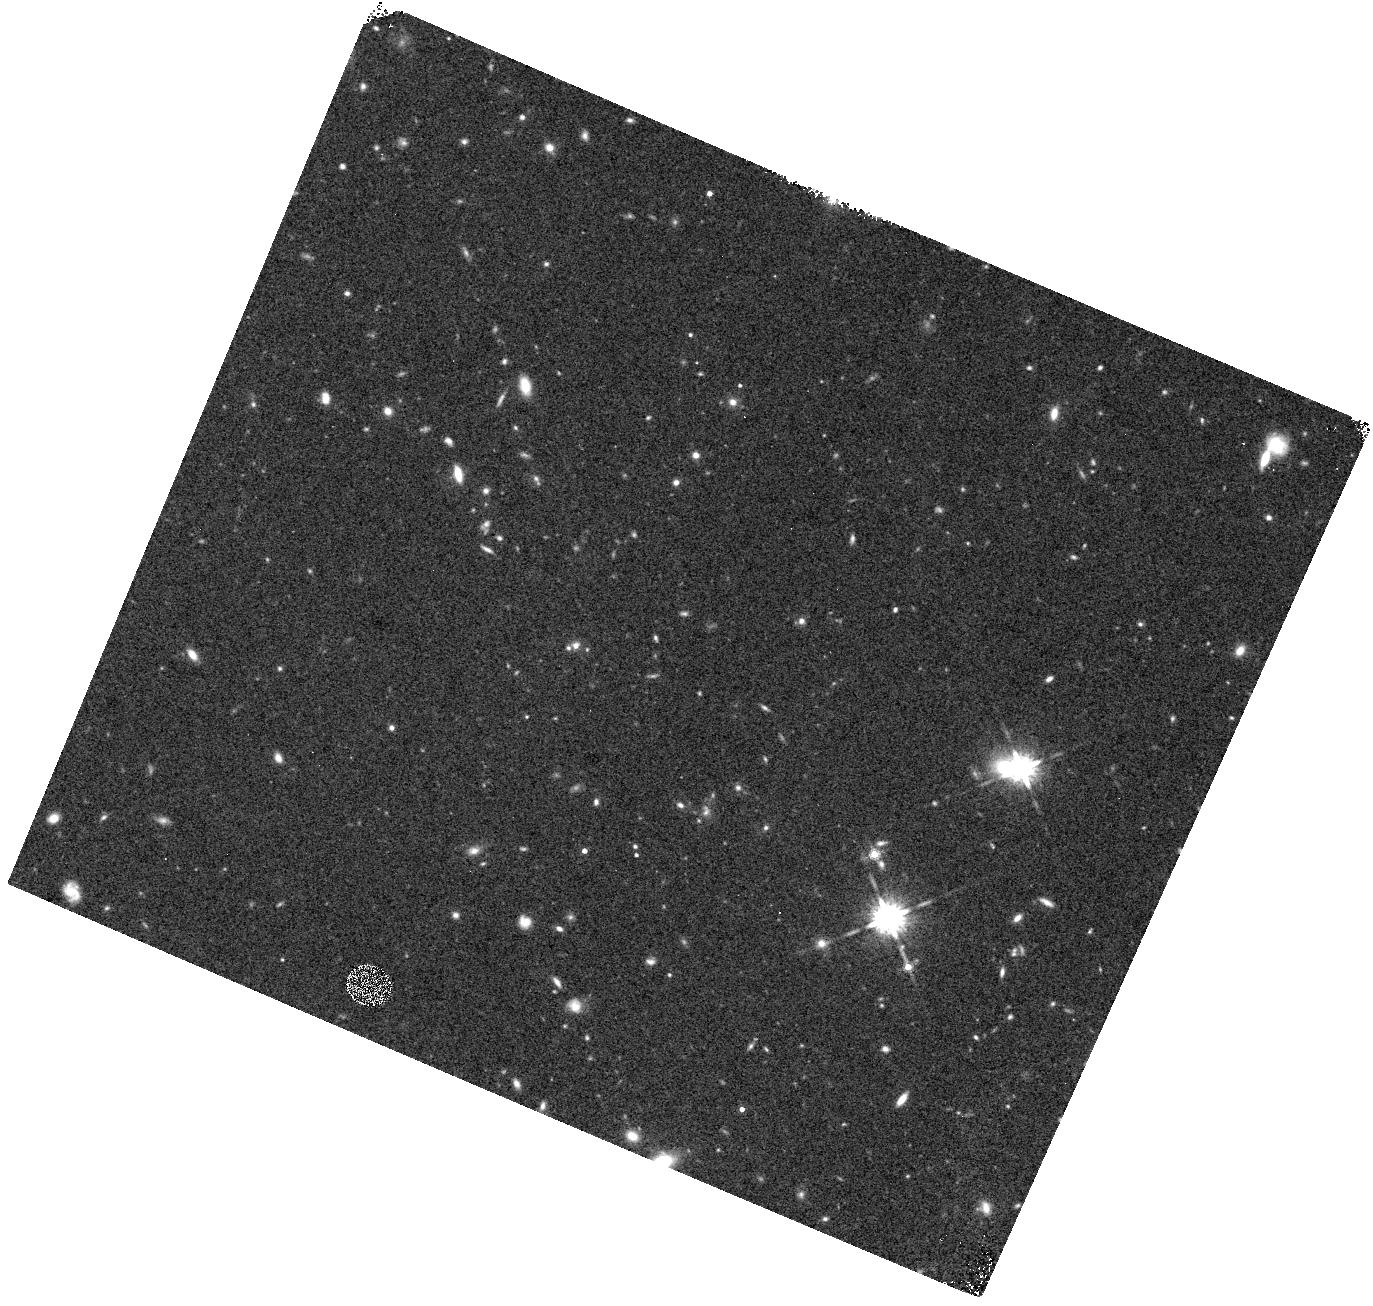
Target: field at RA 161.978°, Dec 12.092°
Instrument: WFC3/IR
Filter: F160W
Exposure: 22 min
Observation ID: hst_12286_07_wfc3_ir_f160w_ibl707

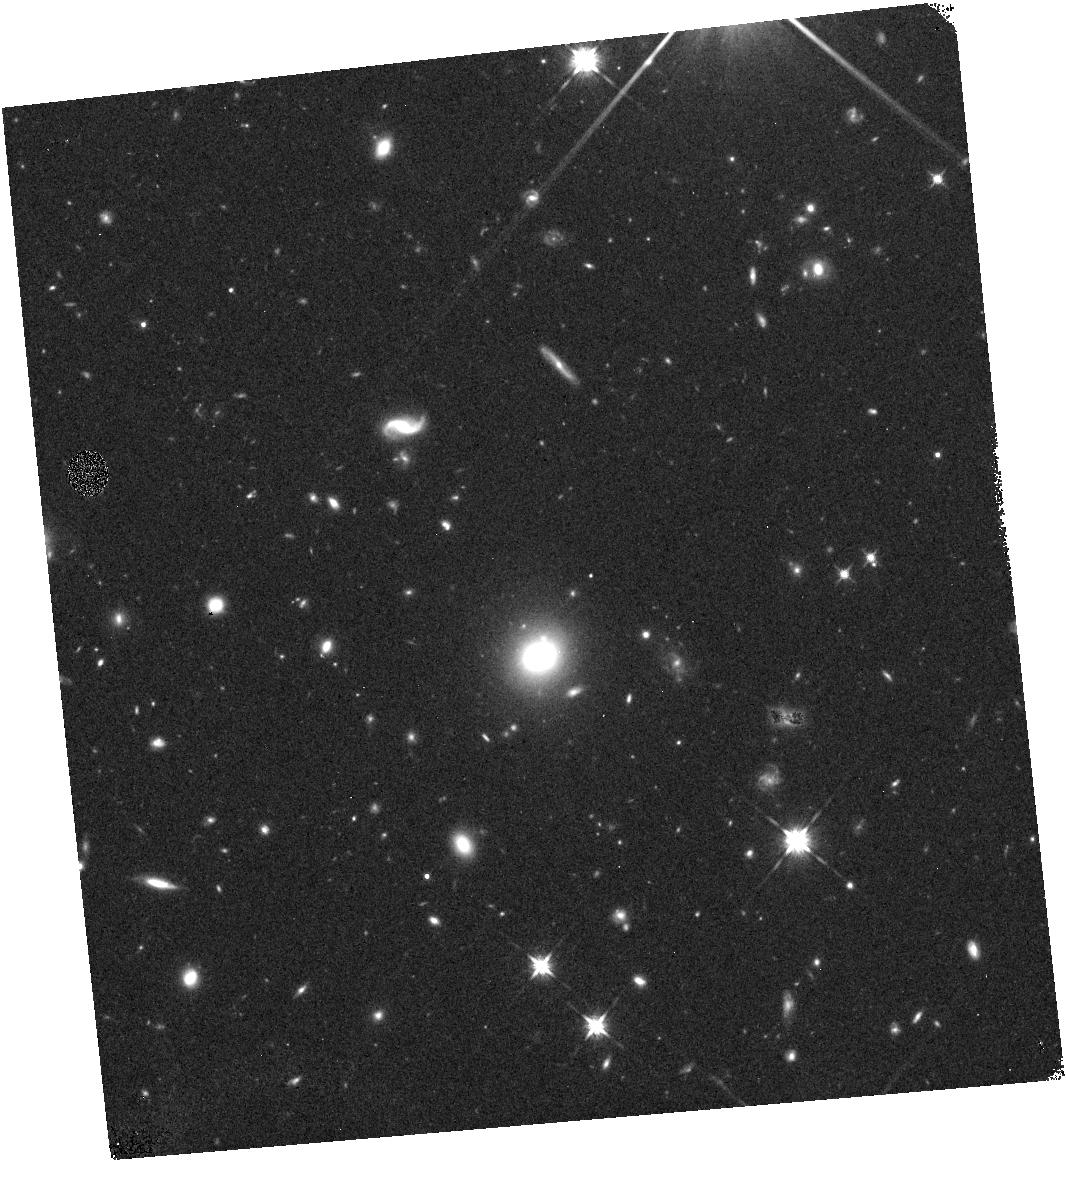
Target: field at RA 356.594°, Dec -0.360°
Instrument: WFC3/IR
Filter: F125W
Exposure: 18 min
Observation ID: hst_12286_1m_wfc3_ir_f125w_ibl71m

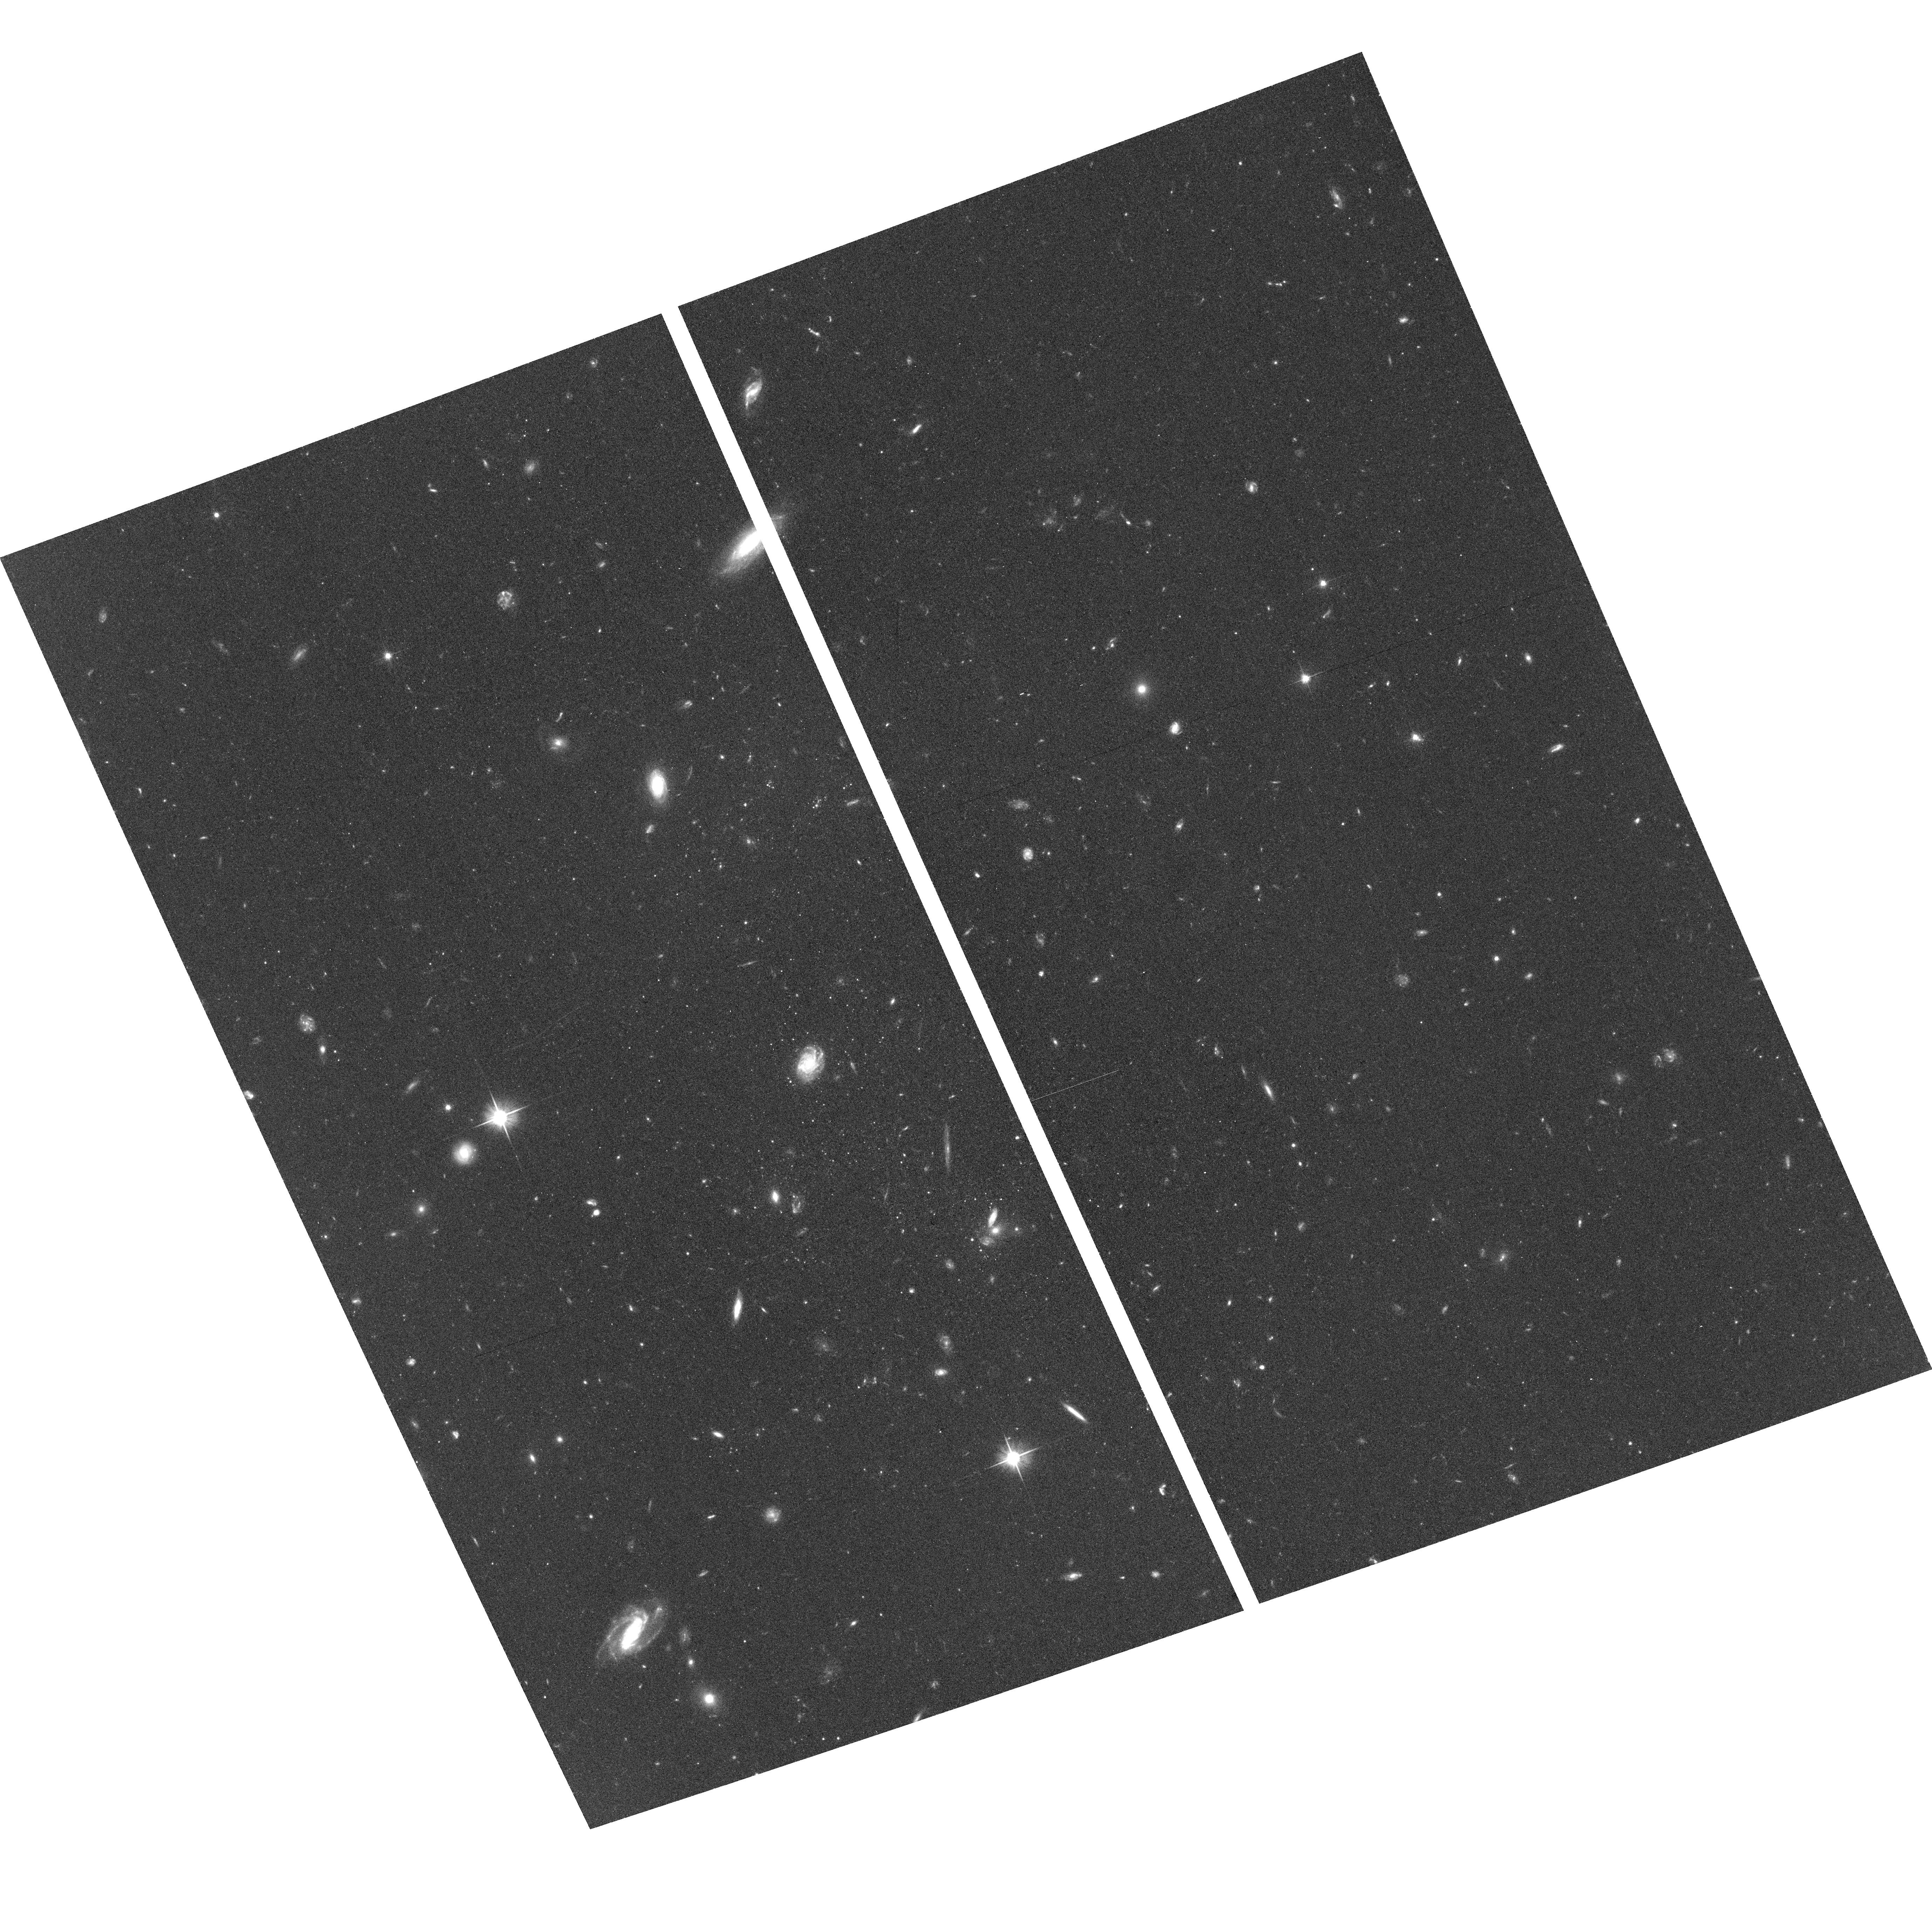
Target: field at RA 161.945°, Dec 12.184°
Instrument: ACS/WFC
Filter: F606W
Exposure: 39 min
Observation ID: hst_12286_06_acs_wfc_f606w_jbl706

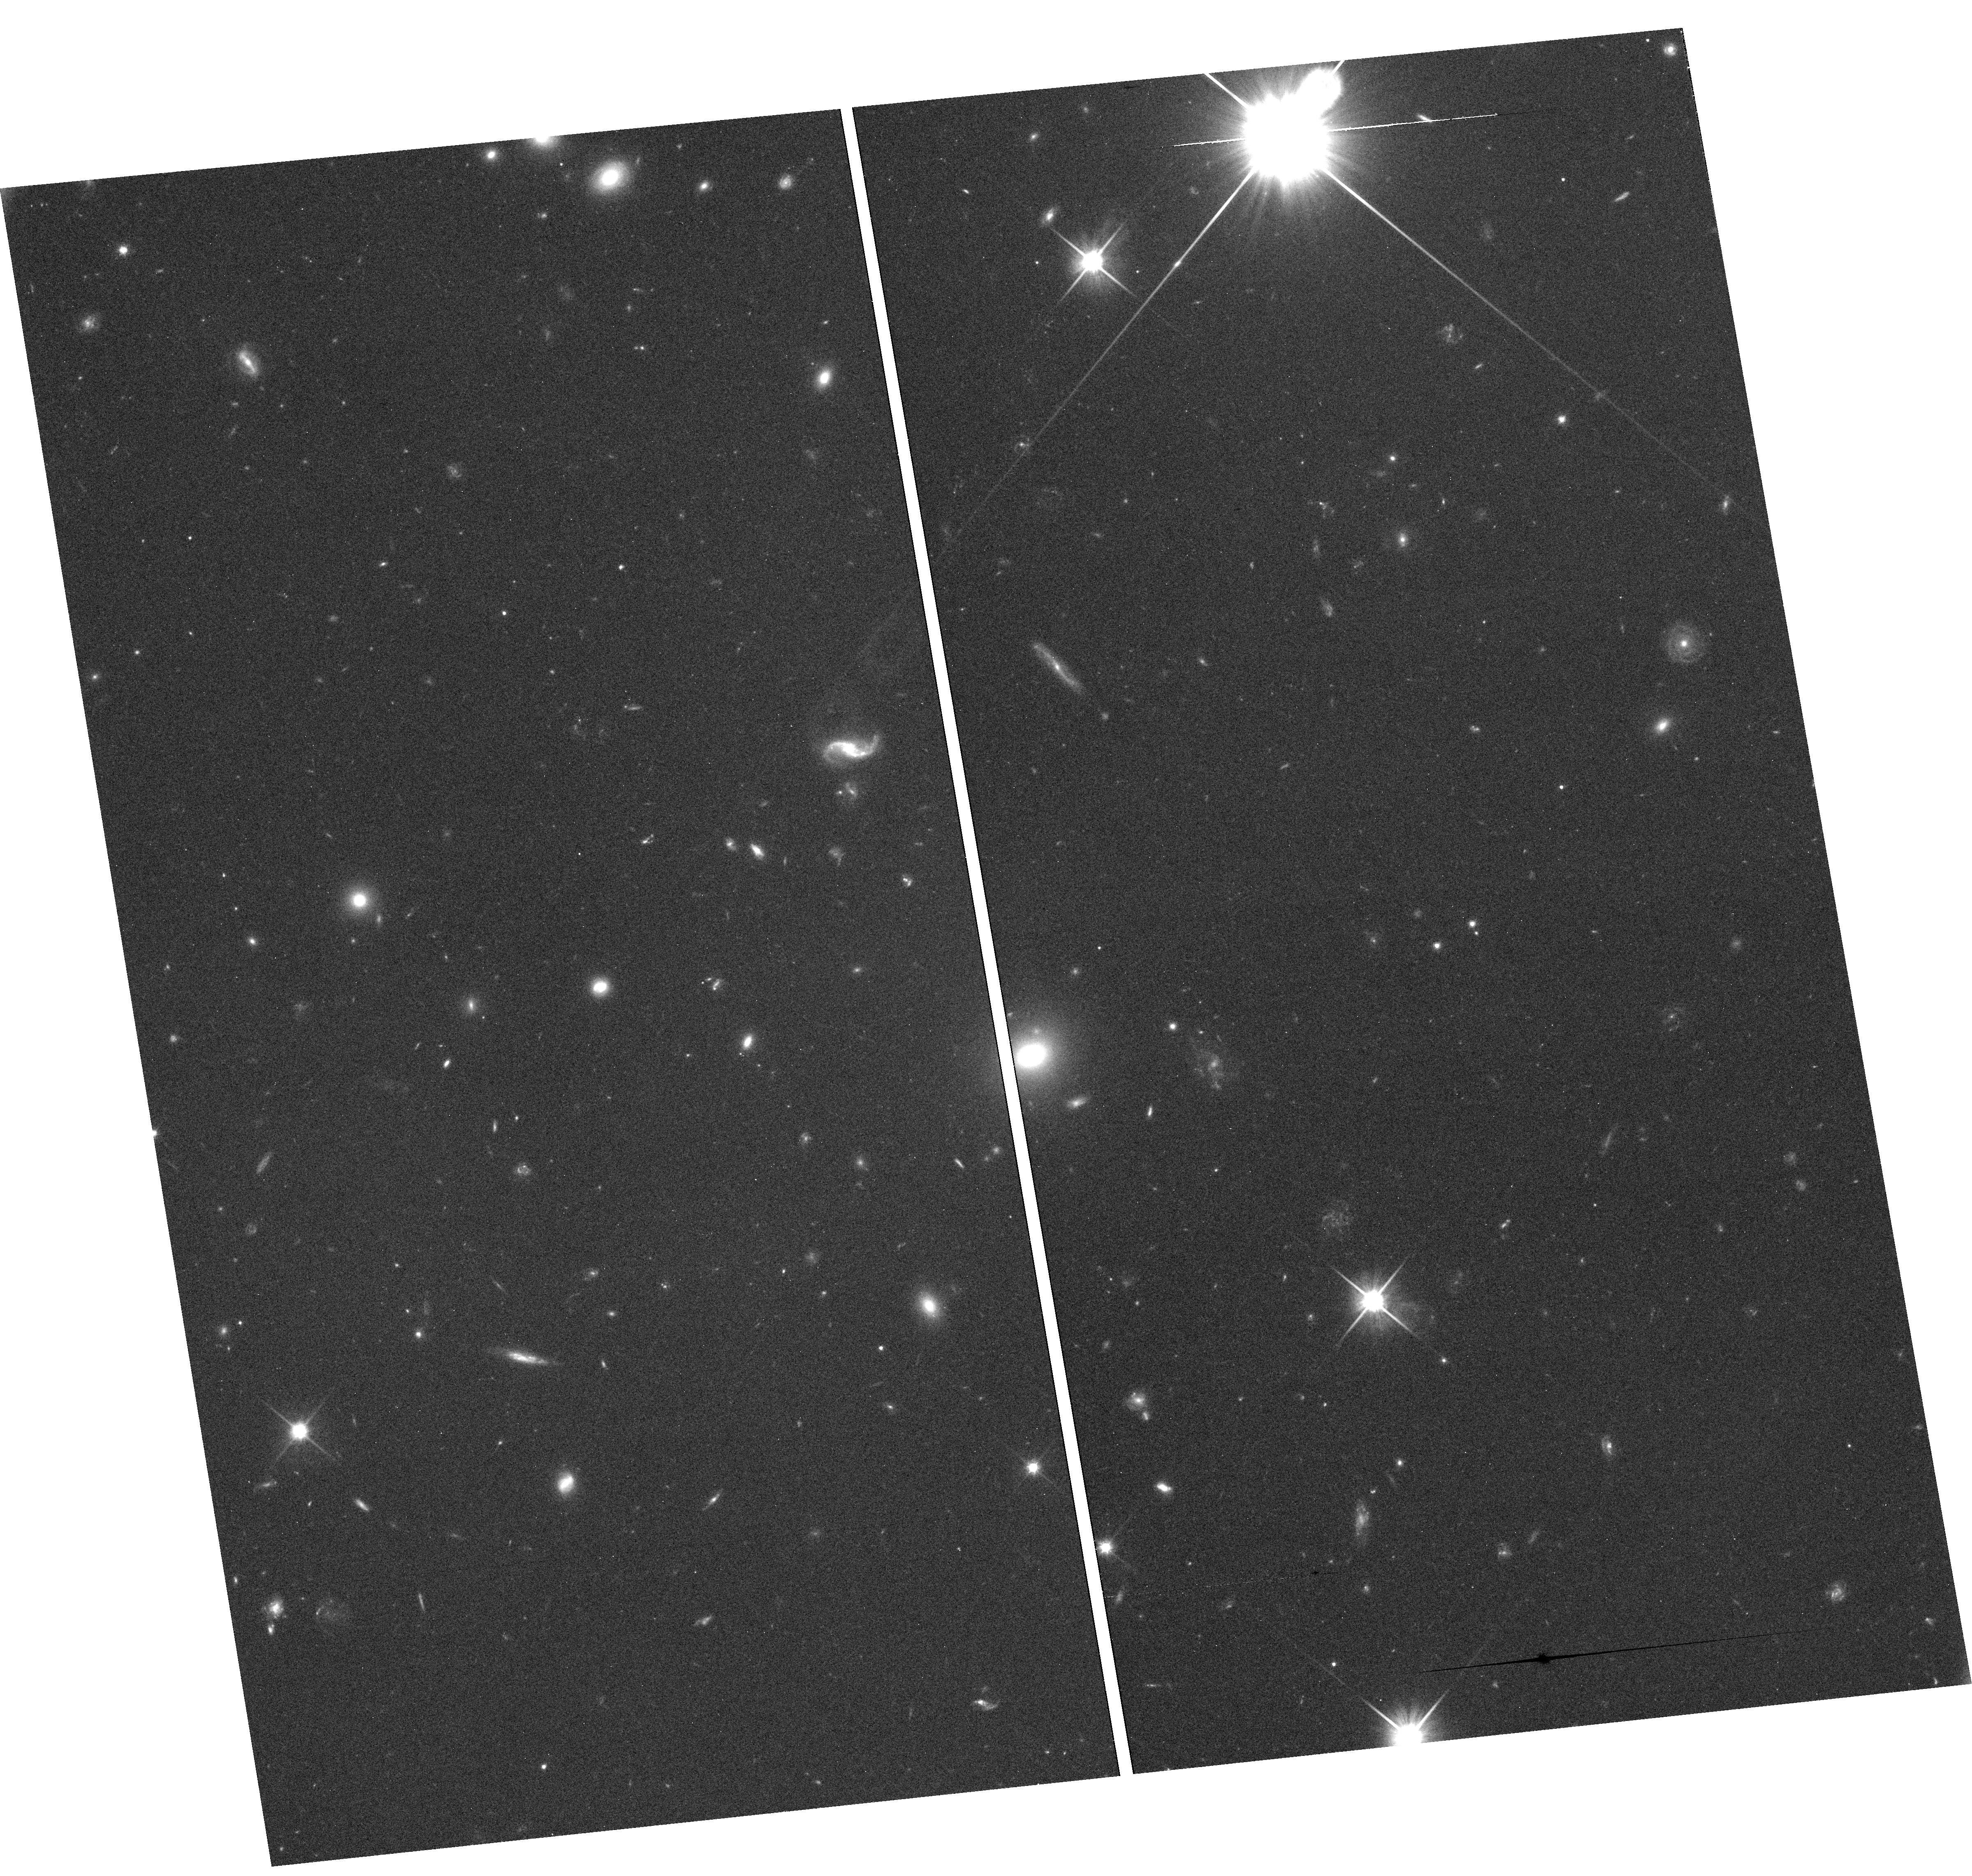
Target: field at RA 356.594°, Dec -0.357°
Instrument: WFC3/UVIS
Filter: F600LP
Exposure: 36 min
Observation ID: hst_12286_9v_wfc3_uvis_f600lp_ibl79v

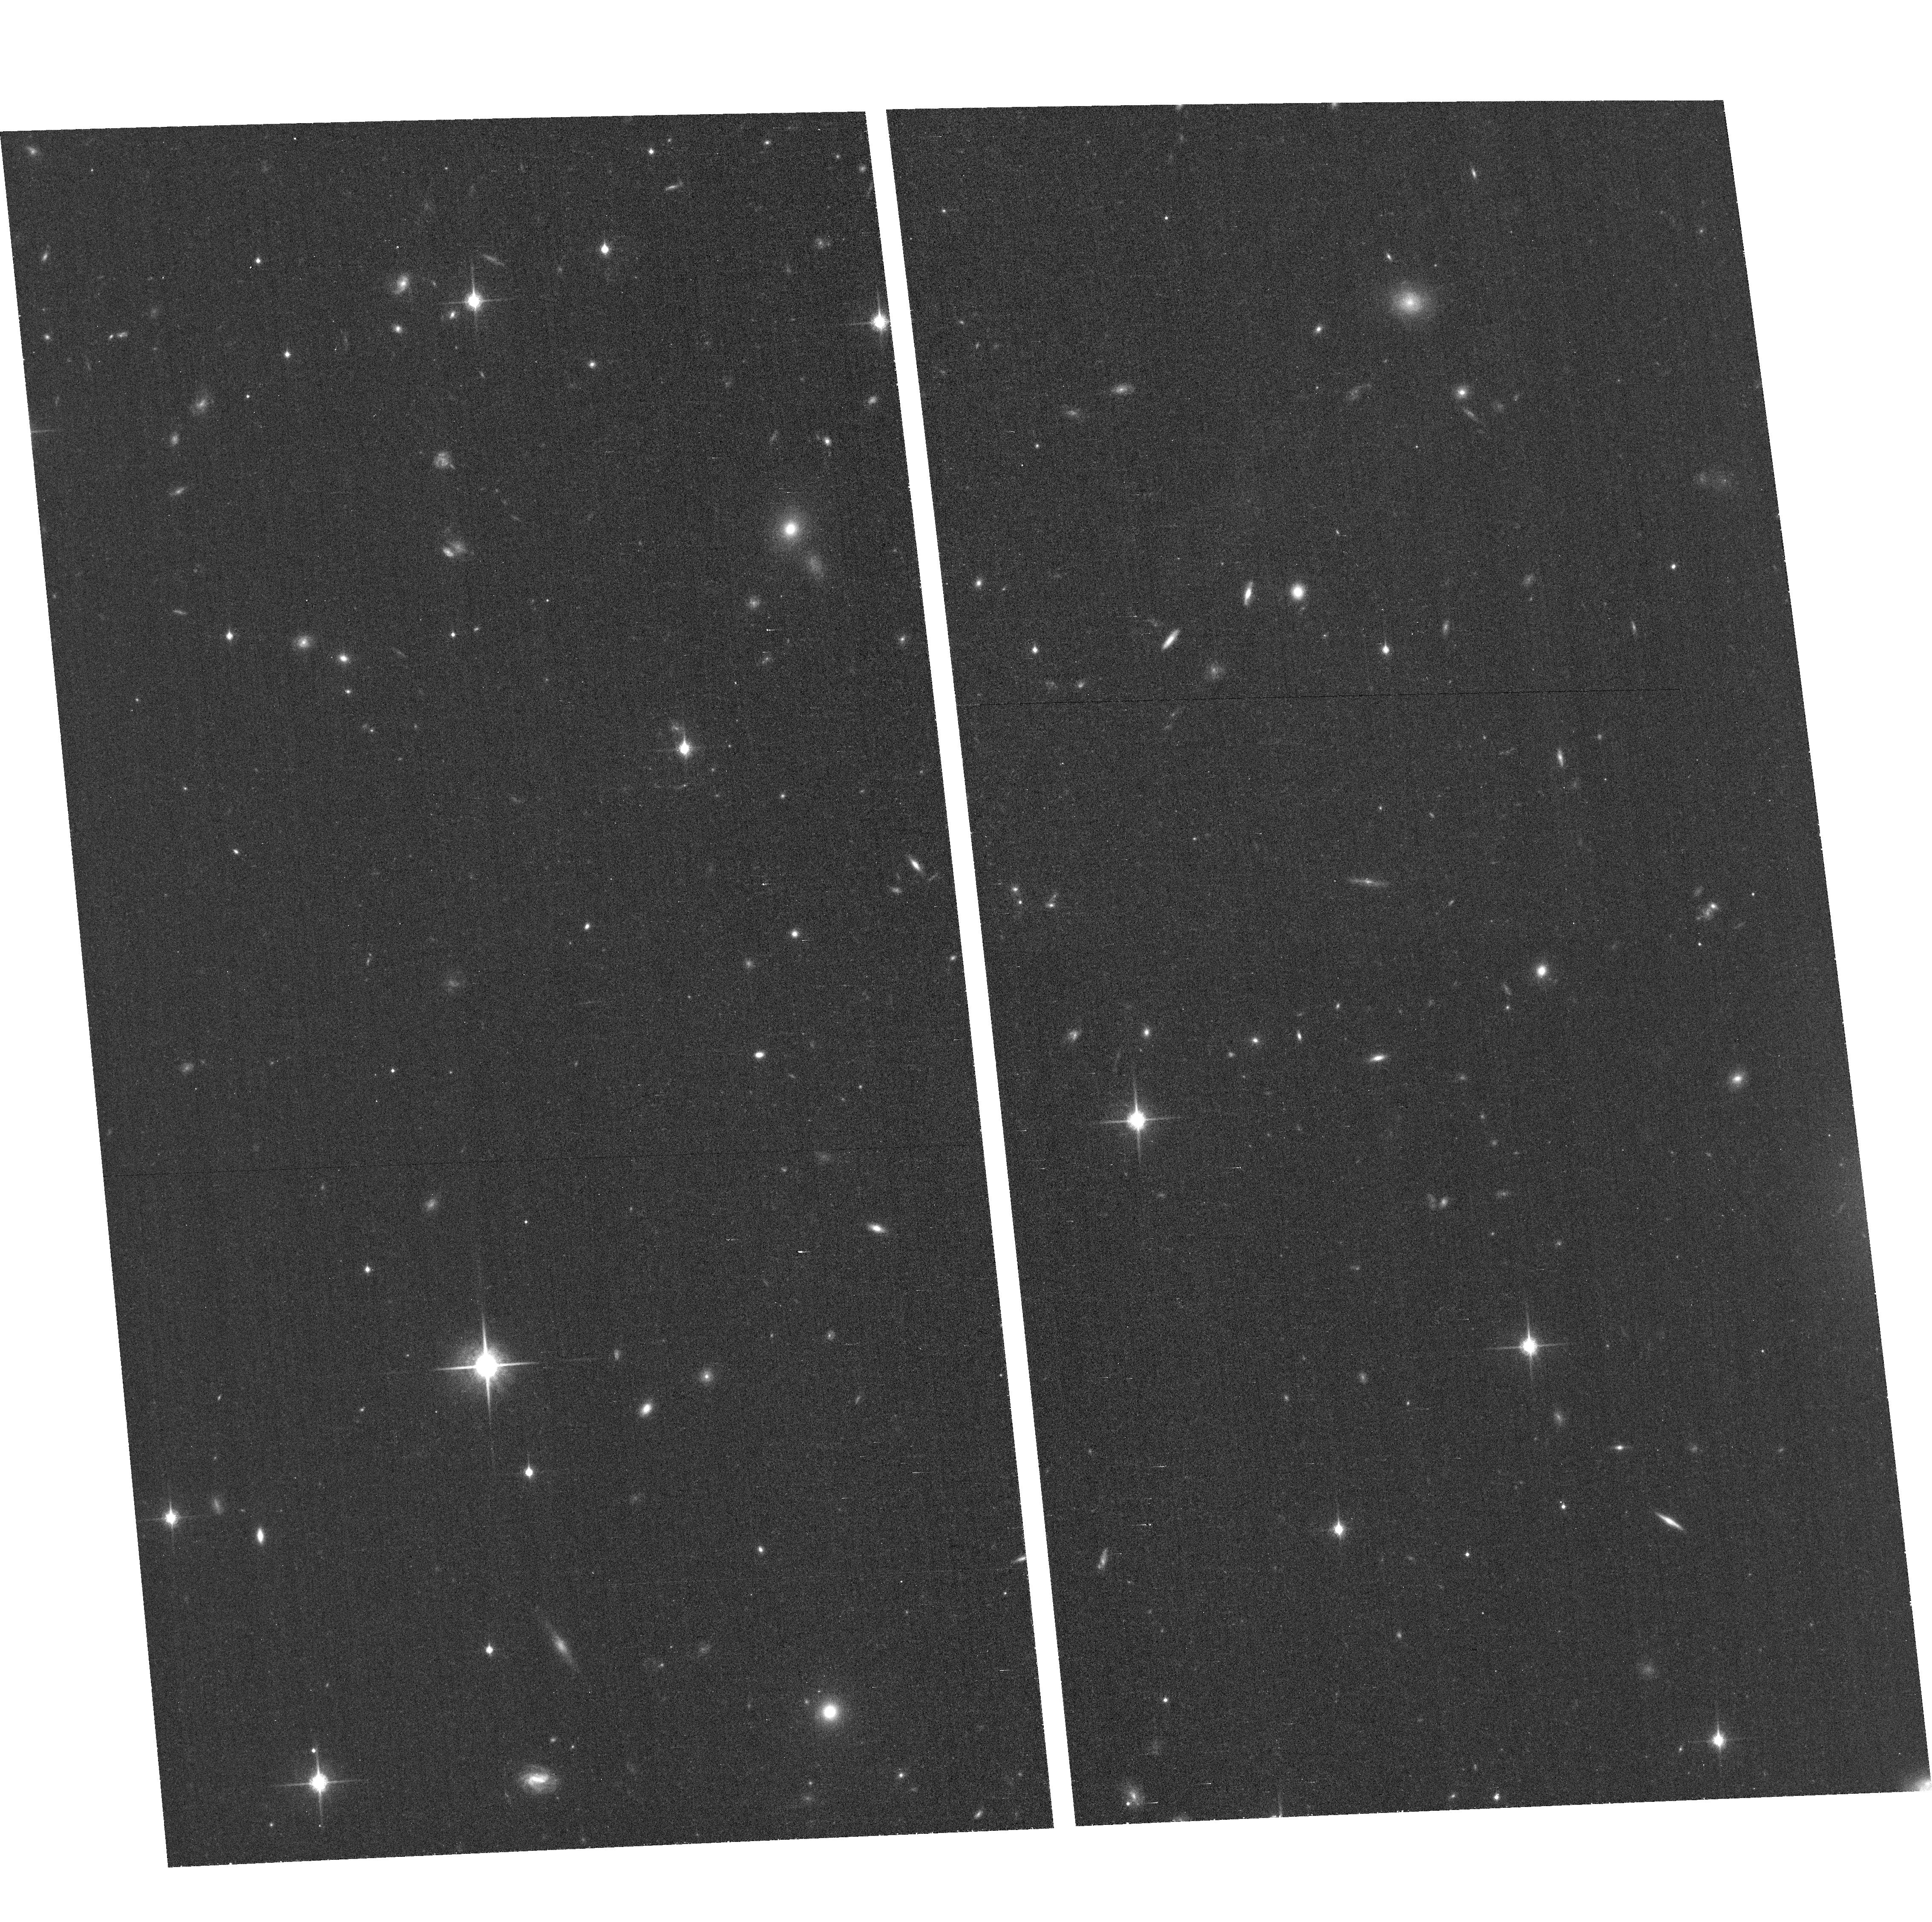
Target: field at RA 121.352°, Dec 51.046°
Instrument: ACS/WFC
Filter: F850LP
Exposure: 31 min
Observation ID: hst_12286_1d_acs_wfc_f850lp_jbl71d

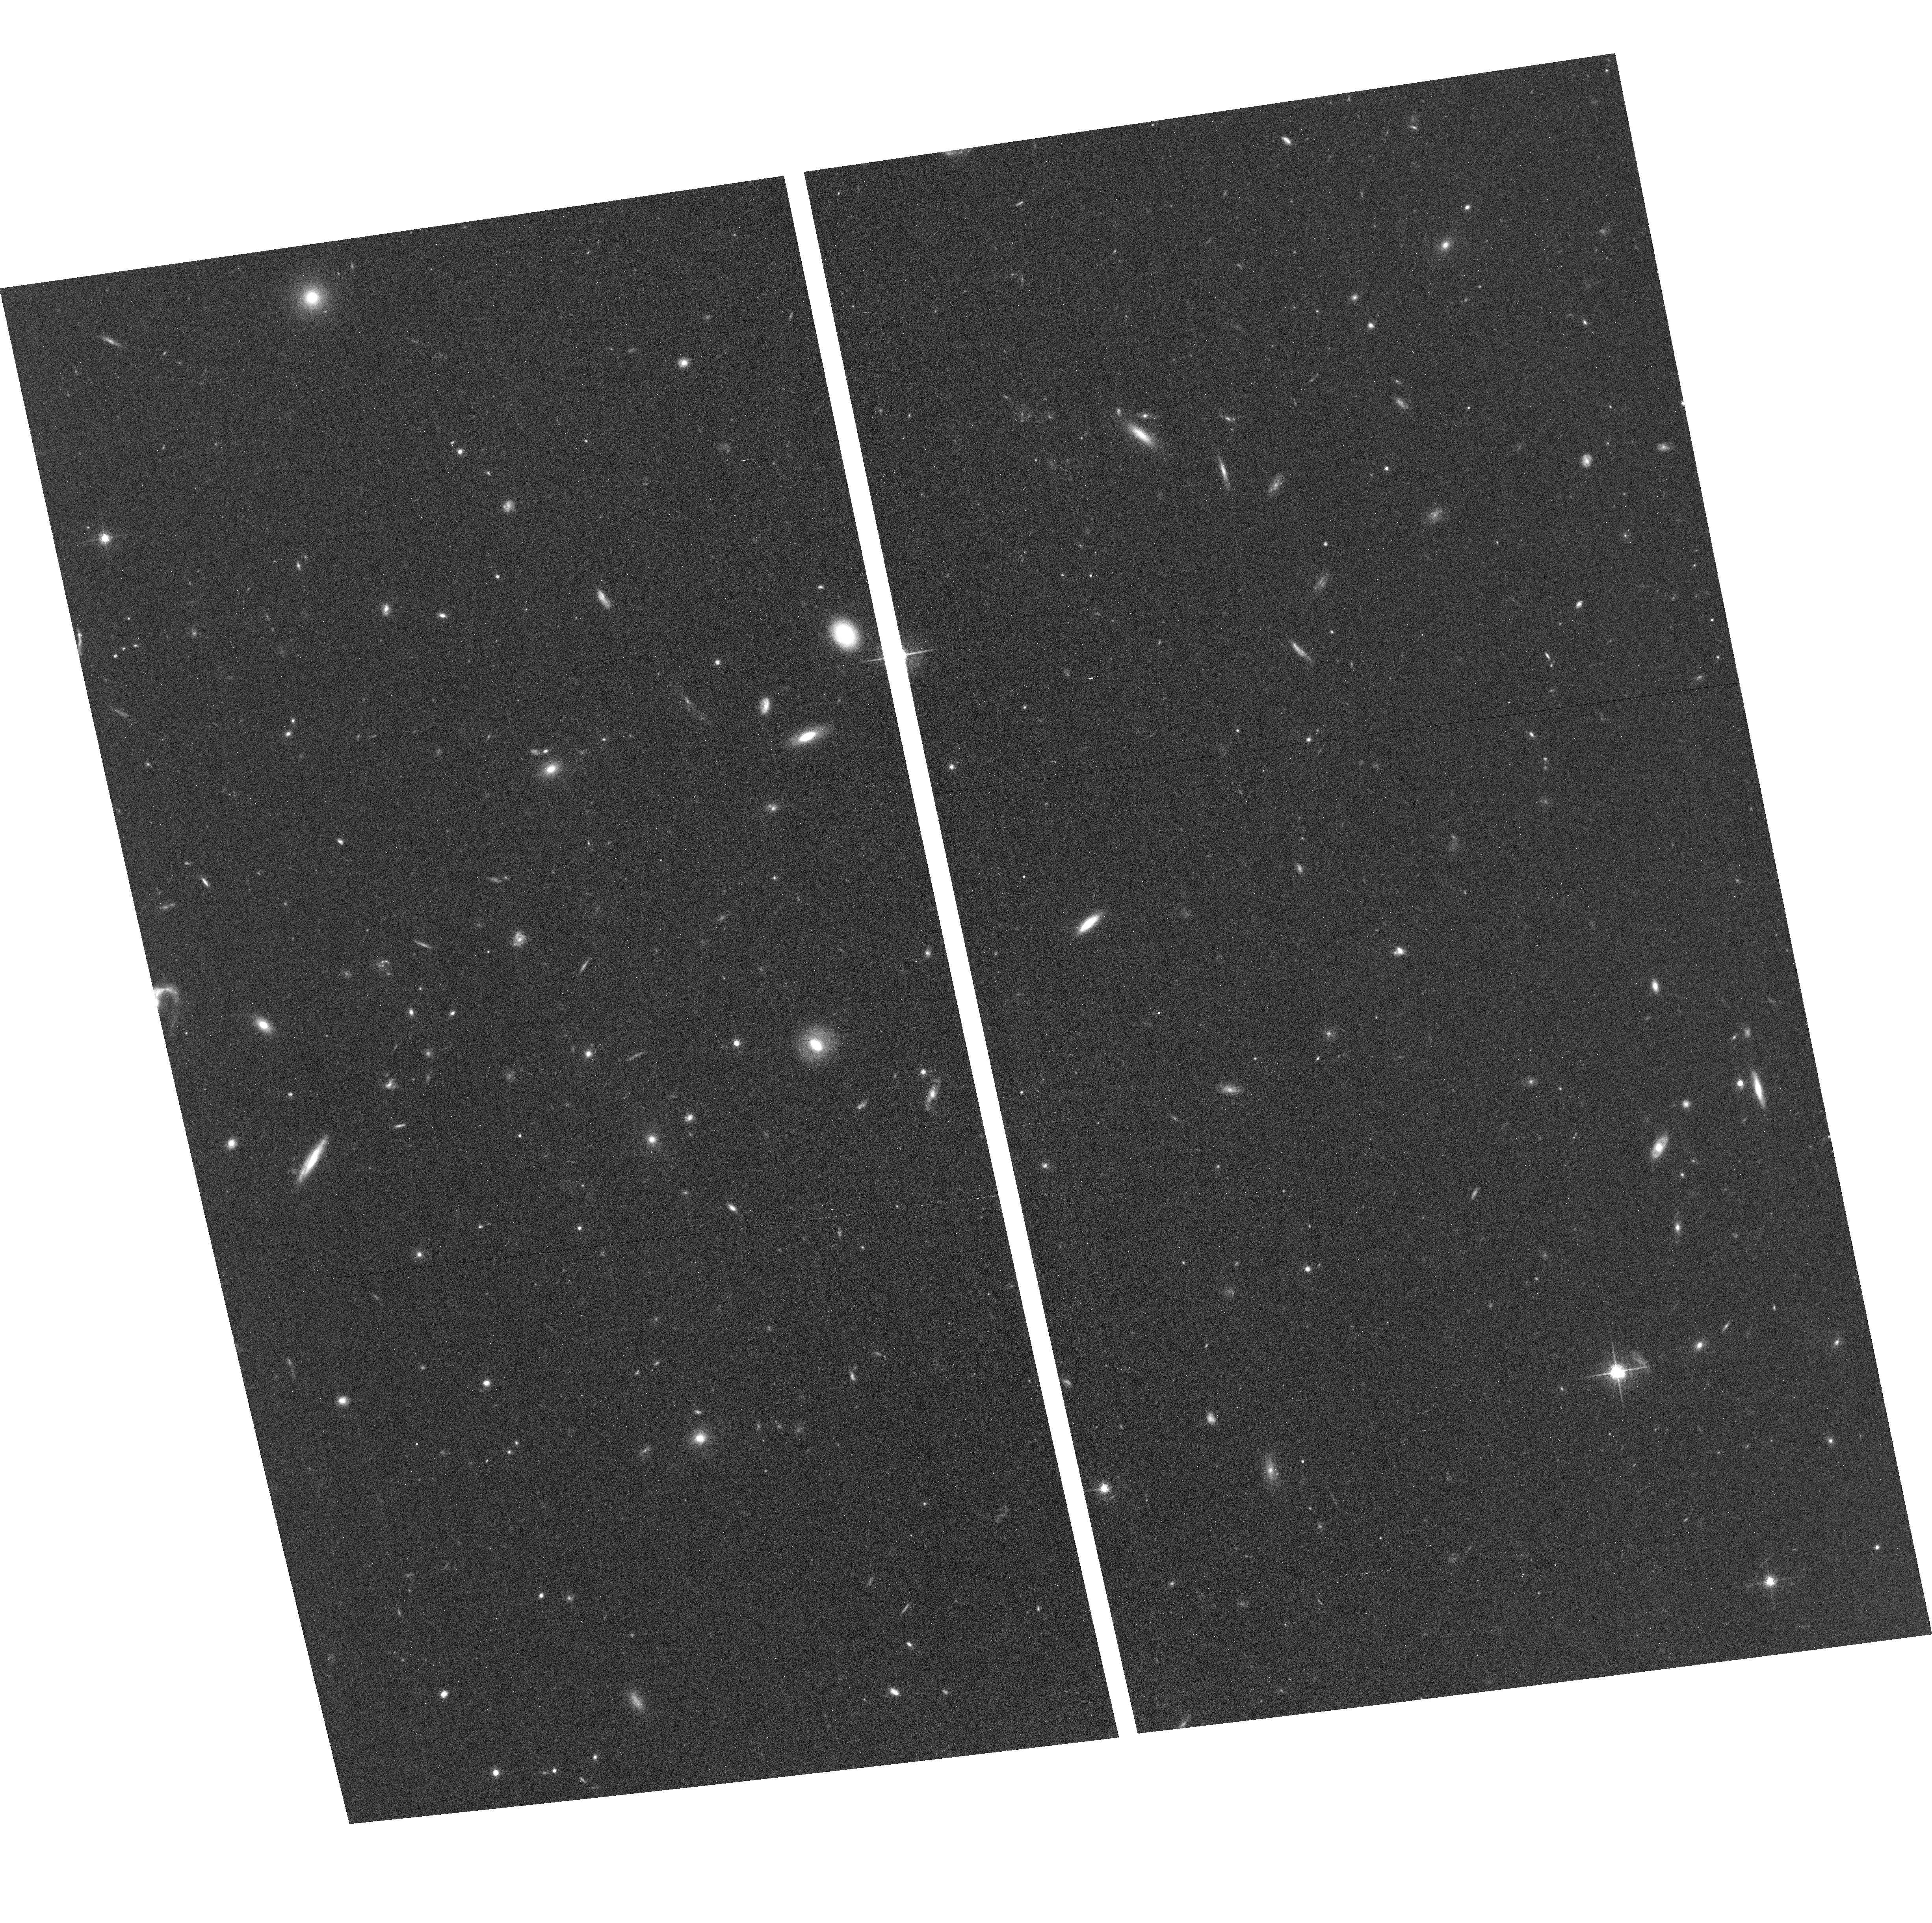
Target: field at RA 164.805°, Dec 14.726°
Instrument: ACS/WFC
Filter: F775W
Exposure: 36 min
Observation ID: hst_12286_31_acs_wfc_f775w_jbl731

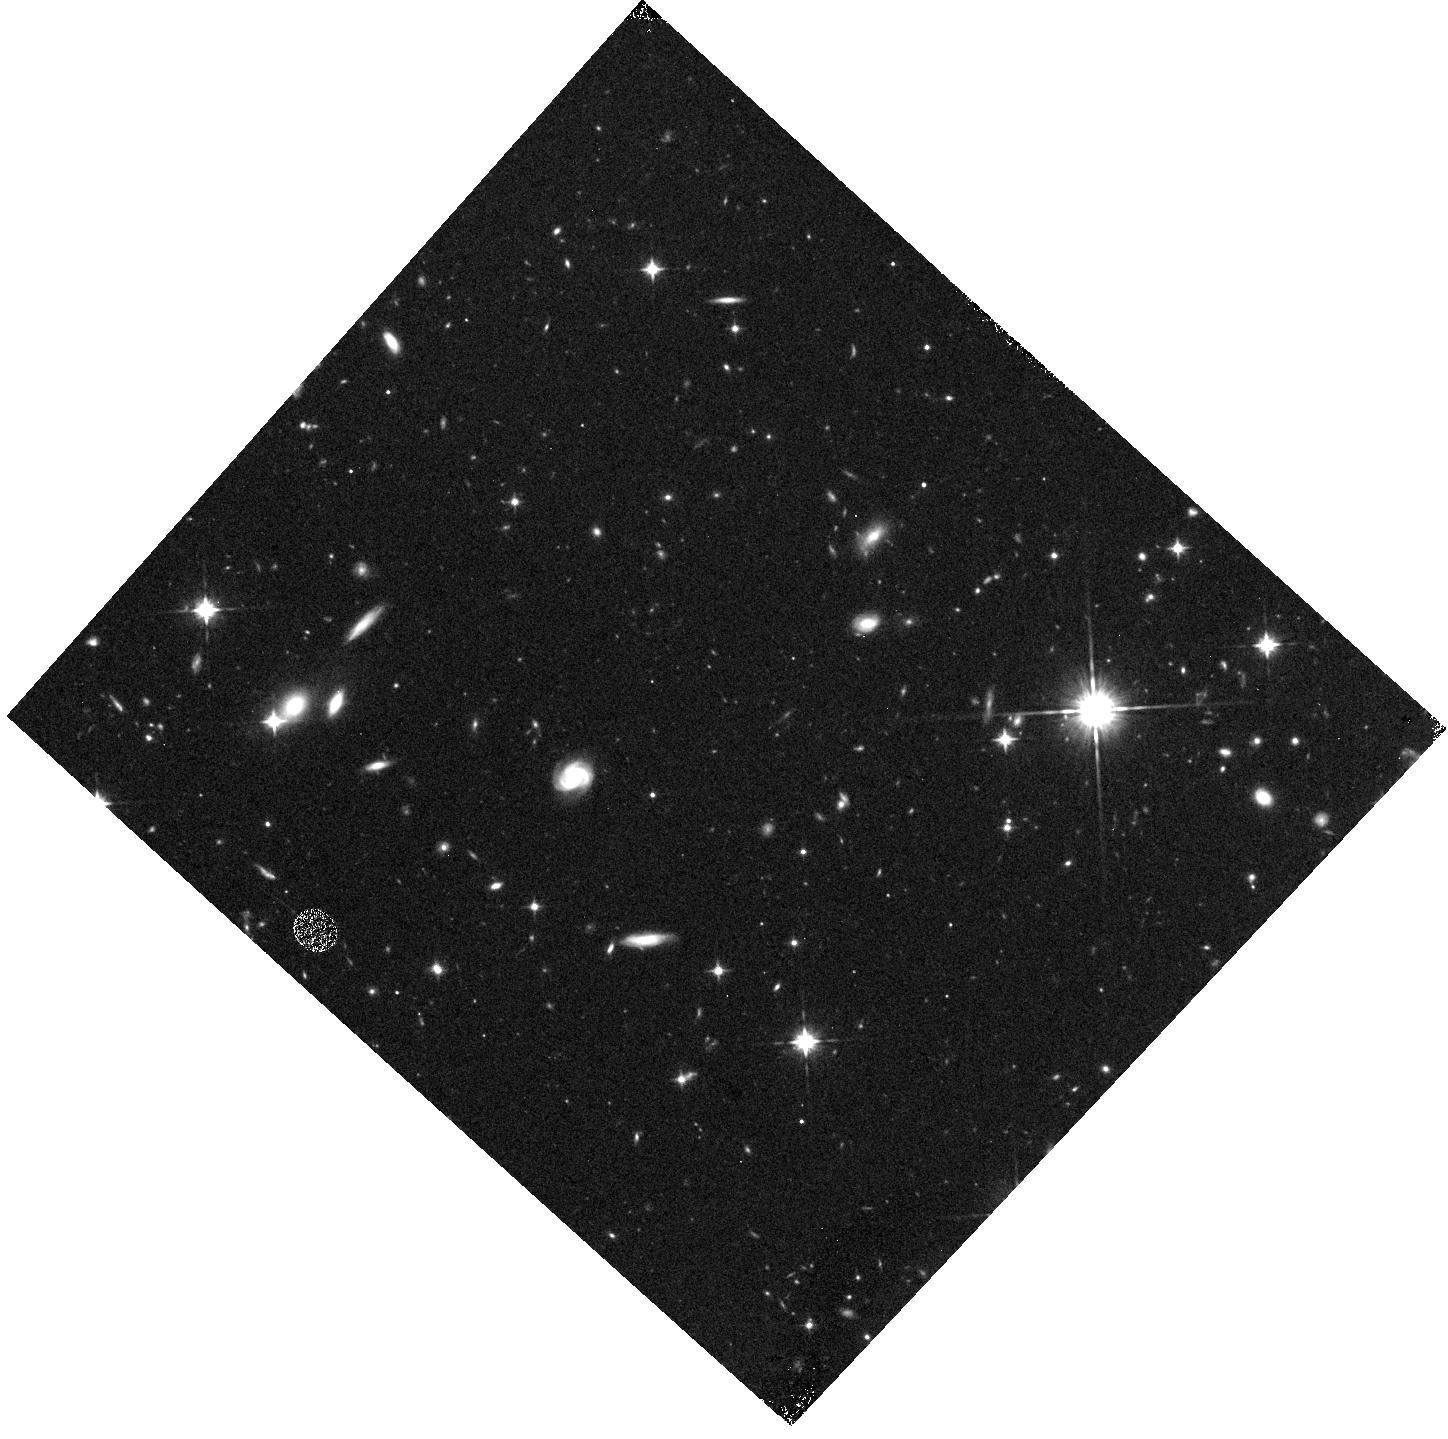
Target: field at RA 334.456°, Dec 0.812°
Instrument: WFC3/IR
Filter: F105W
Exposure: 23 min
Observation ID: hst_12286_a0_wfc3_ir_f105w_ibl7a0

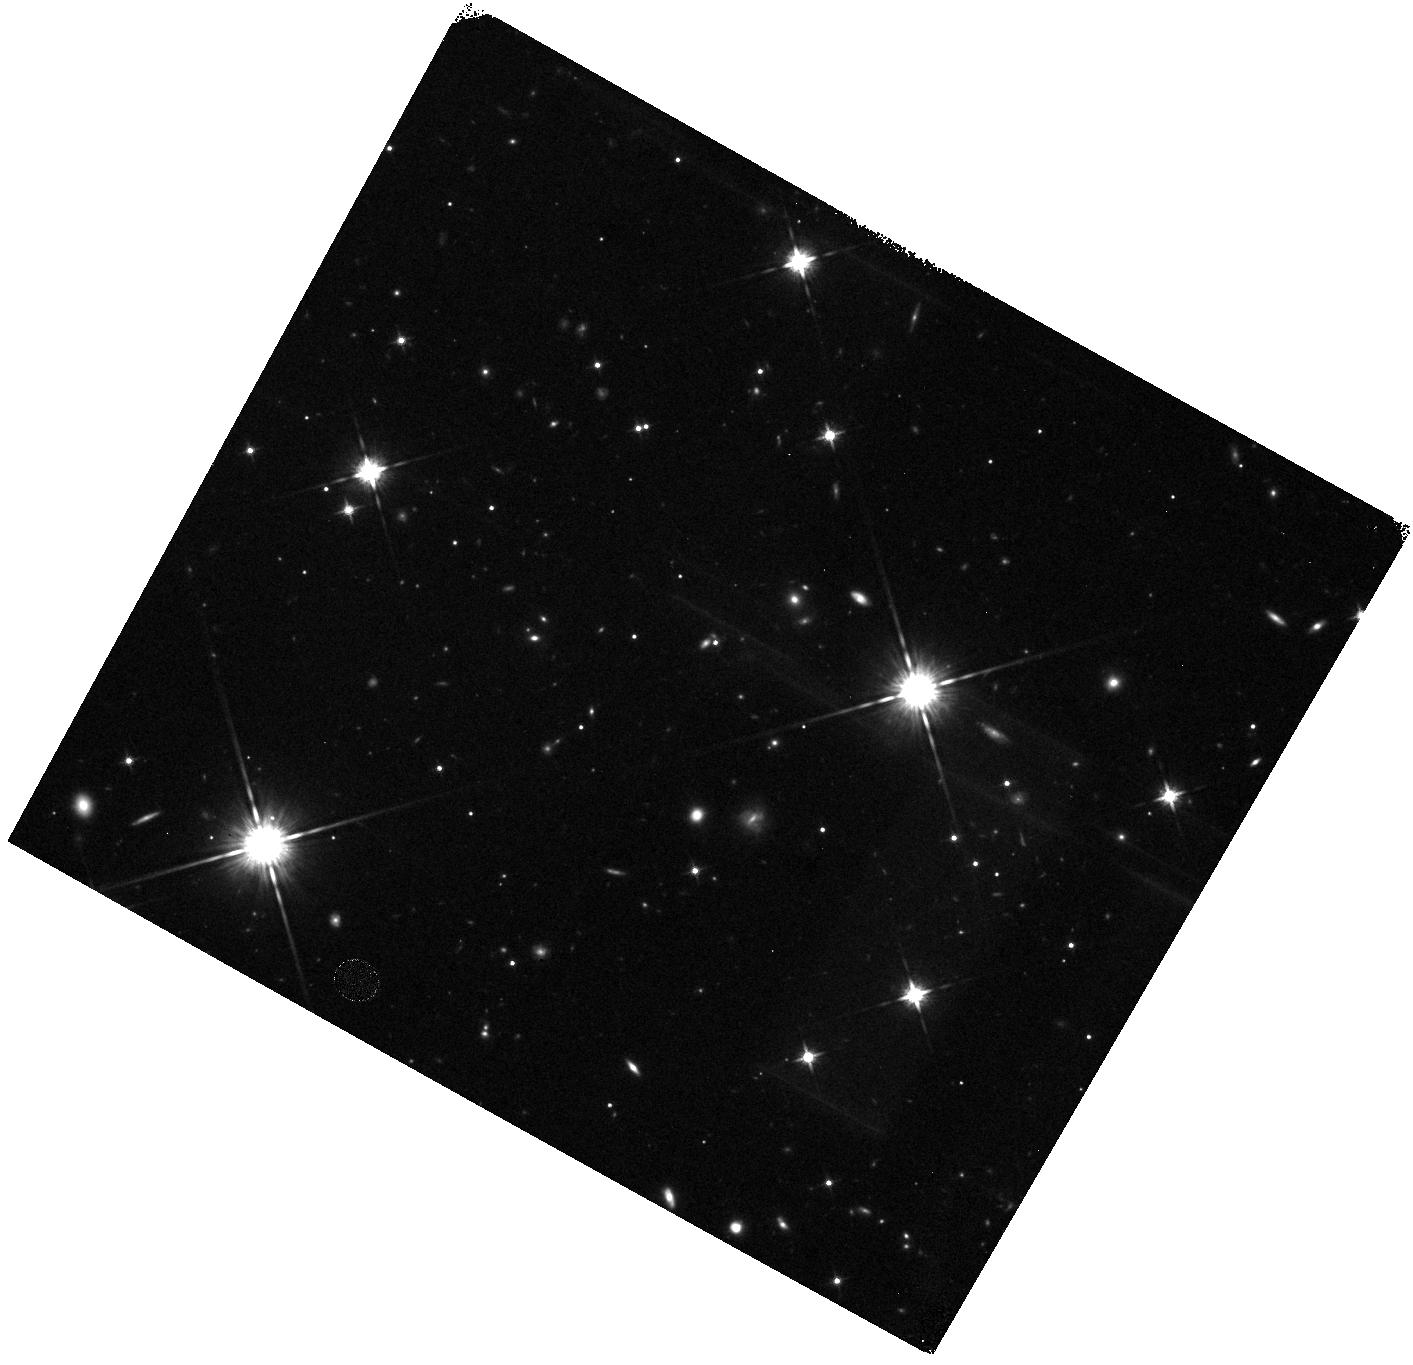
Target: field at RA 218.152°, Dec -18.070°
Instrument: WFC3/IR
Filter: F125W
Exposure: 25 min
Observation ID: hst_12286_1h_wfc3_ir_f125w_ibl71h

Hubble Infrared Pure Parallel Imaging Extragalactic Survey {HIPPIES} (PI: Yan, Haojing)

WFC3 has demonstrated its unprecedented power in probing the early universe. Here we propose to continue our pure parallel program with this instrument to search for LBGs at z~6--8. Our program, dubbed as the Hubble Infrared Pure Parallel Imaging Extragalactic Survey ("HIPPIES"), will carry on the HST pure parallel legacy in the new decade. We request 205 orbits in Cycle-18, which will spread over ~ 50 high Galactic latitude visits (|b|>20deg) that last for 3 orbits and longer, resulting a total survey area of ~230 square arcmin. Combining the WFC3 pure parallel observations in Cycle-17, HIPPIES will complement other existing and forthcoming WFC3 surveys, and will make unique contributions to the study in the new redshift frontier because of the randomness of the survey fields. To make full use of the parallel opportunities, HIPPIES will also take ACS parallels to study LBGs at z~5--6. Being a pure parallel program, HIPPIES will only make very limited demand on the scarce HST resources, but will have potentially large scientific returns. As in previous cycle, we waive all proprietary data rights, and will make the enhanced data products public in a timely manner. (1) The WFC3 part of HIPPIES aims at the most luminous LBG population at z~8 and z~7. As its survey fields are random and completely uncorrelated, the number counts of the bright LBGs from HIPPIES will be least affected by the "cosmic variance", and hence we will be able to obtain the best constraint on the bright-end of the LBG luminosity function at z~8 and 7. Comparing the result from HIPPIES to the hydrodynamic simulations will test the input physics and provide insight into the nature of the early galaxies. (2) The z~7--8 candidates from HIPPIES, most of which will be the brightest ones that any surveys would be able to find, will have the best chance to be spectroscopically confirmed at the current 8--10m telescopes. (3) The ACS part of HIPPIES will produce a significant number of candidate LBGs at z~5 and z~6 per ACS field. Combining with the existing, suitable ACS fields in the HST archive, we will be able to utilize the random nature of the survey to quantify the cosmic variance and to measure the galaxy bias at z~5--6, and therefore the galaxy halo masses at these redshifts. (4) We will also find a large number of extremely red, old galaxies at intermediate redshifts, and the fine spatial resolution offered by the WFC3 will enable us constrain their formation history based on the study of their morphology, and hence shed light on their connection to the very early galaxies in the universe.